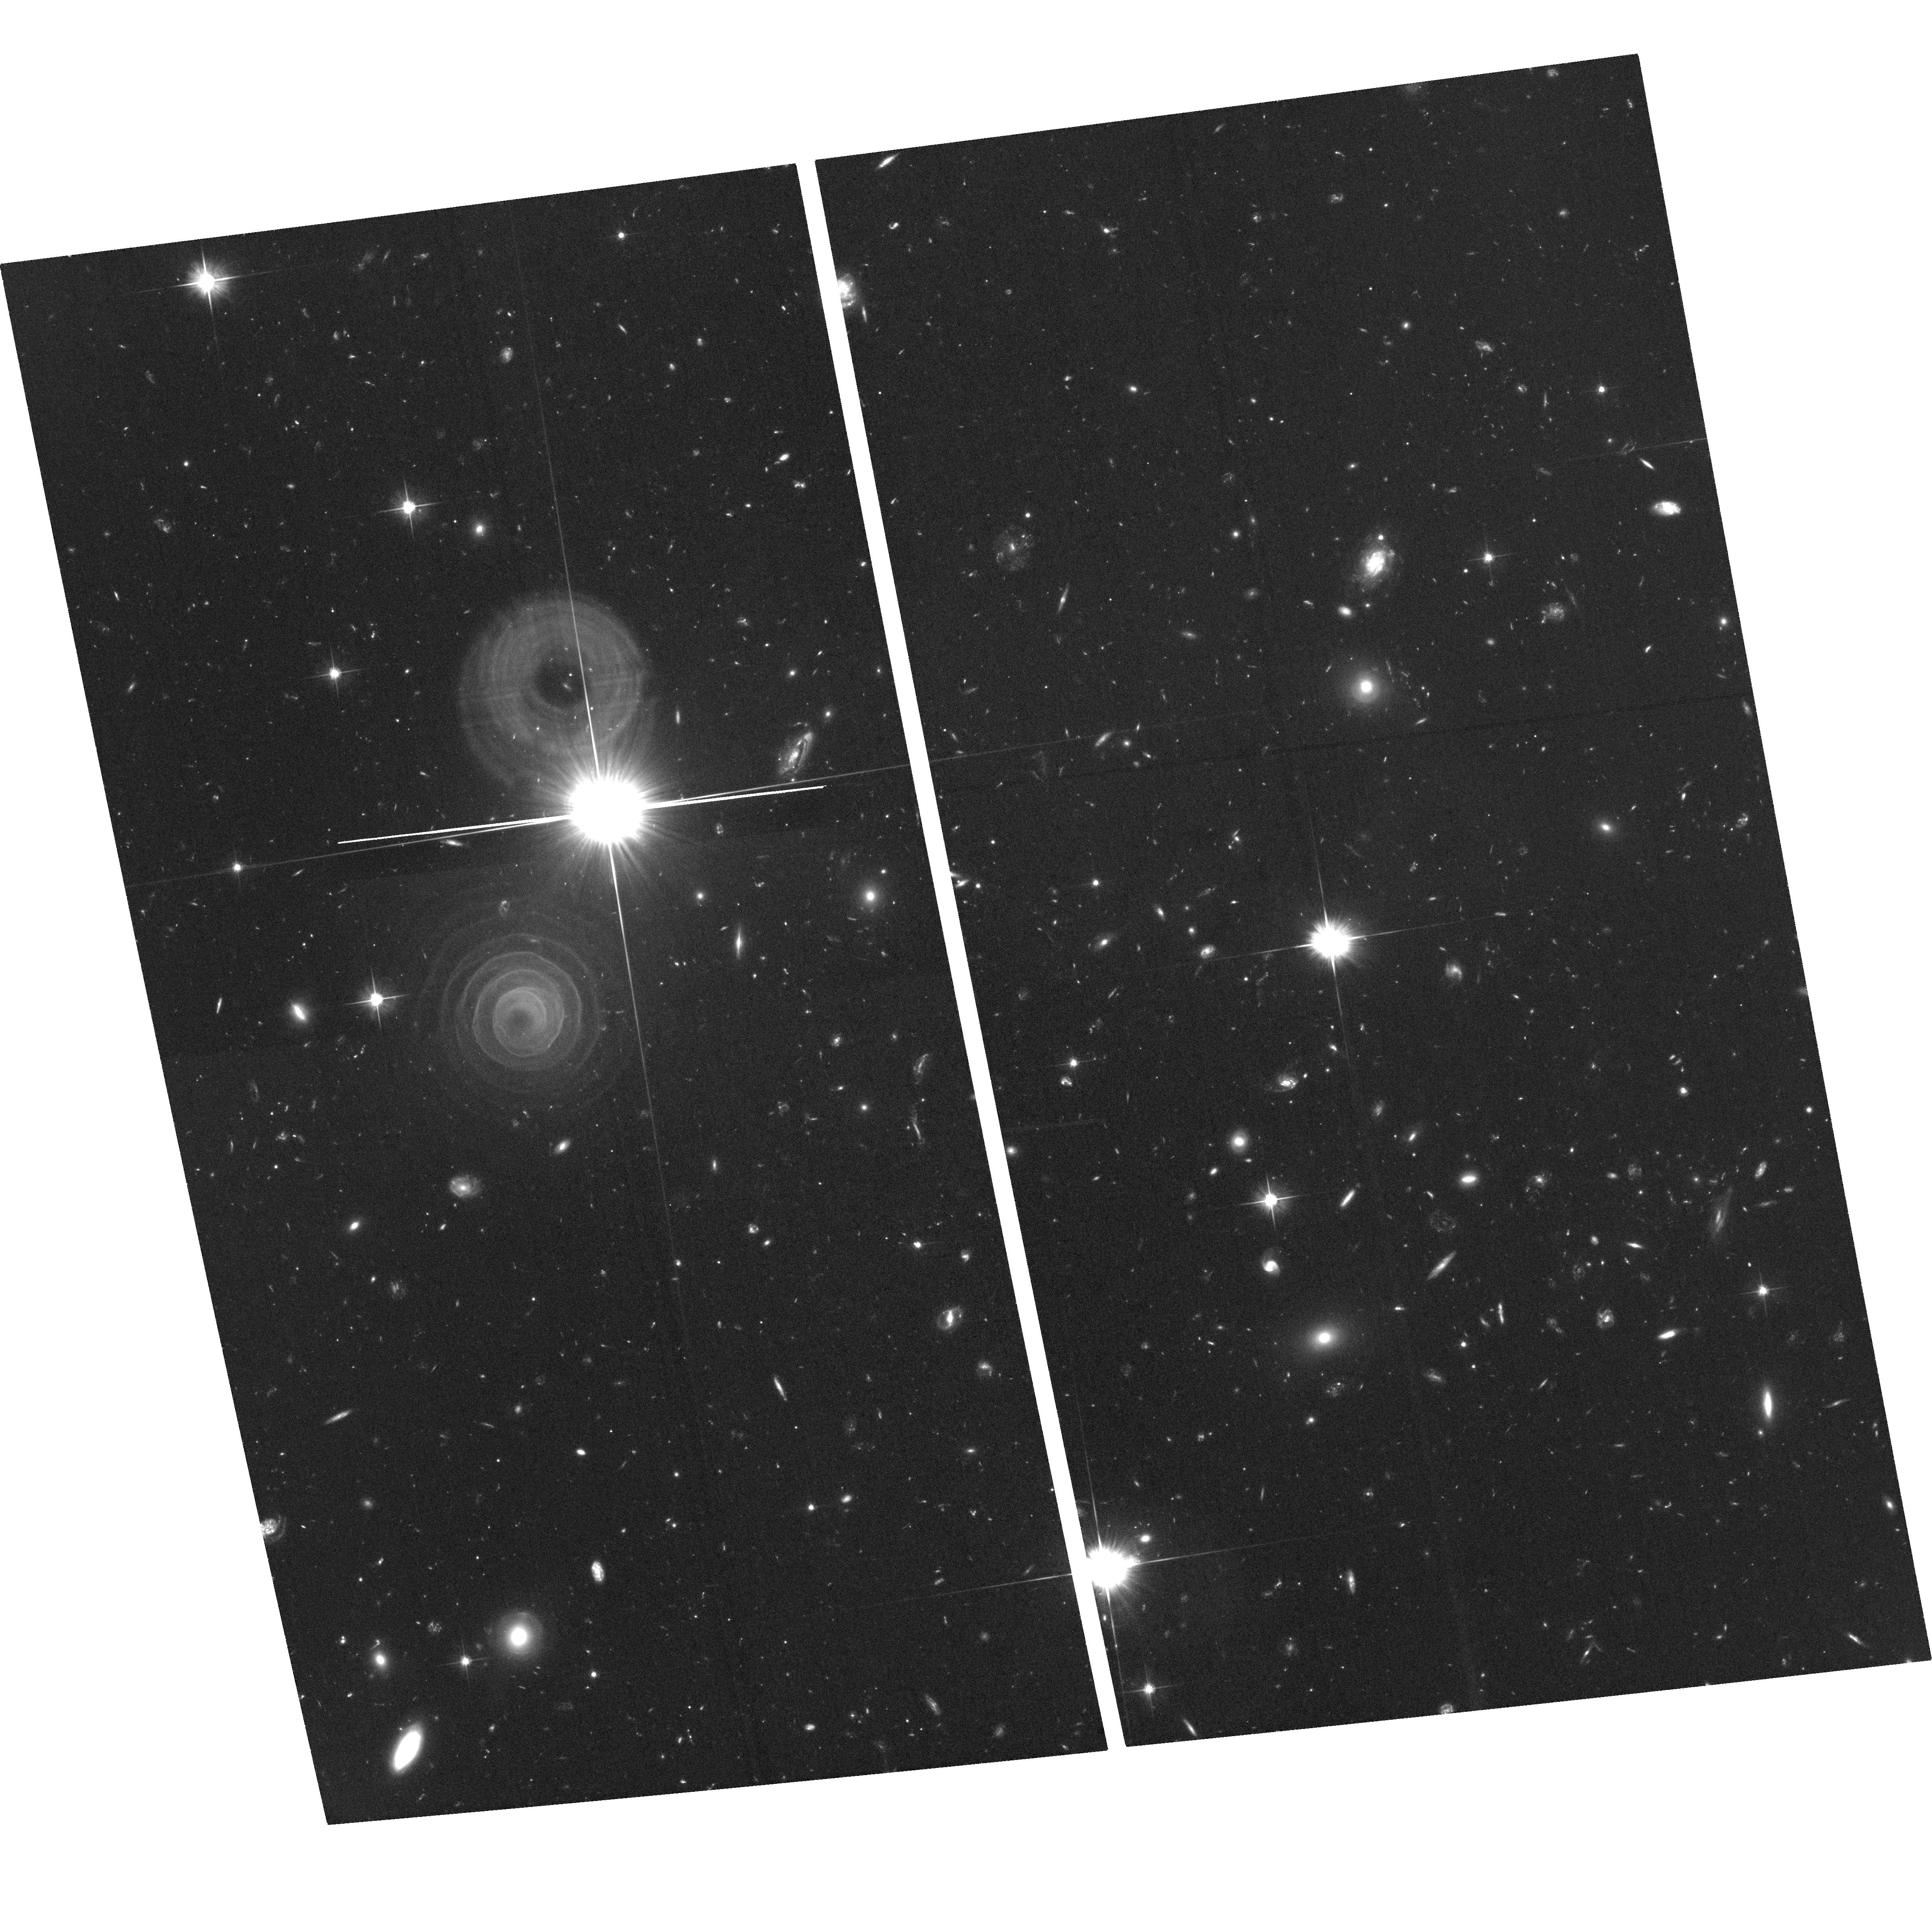
Target: AFGL-3068. Instrument: ACS/WFC. Filter: F606W. Exposure: 2.7 h. Observation ID: hst_11676_02_acs_wfc_f606w_jb5p02

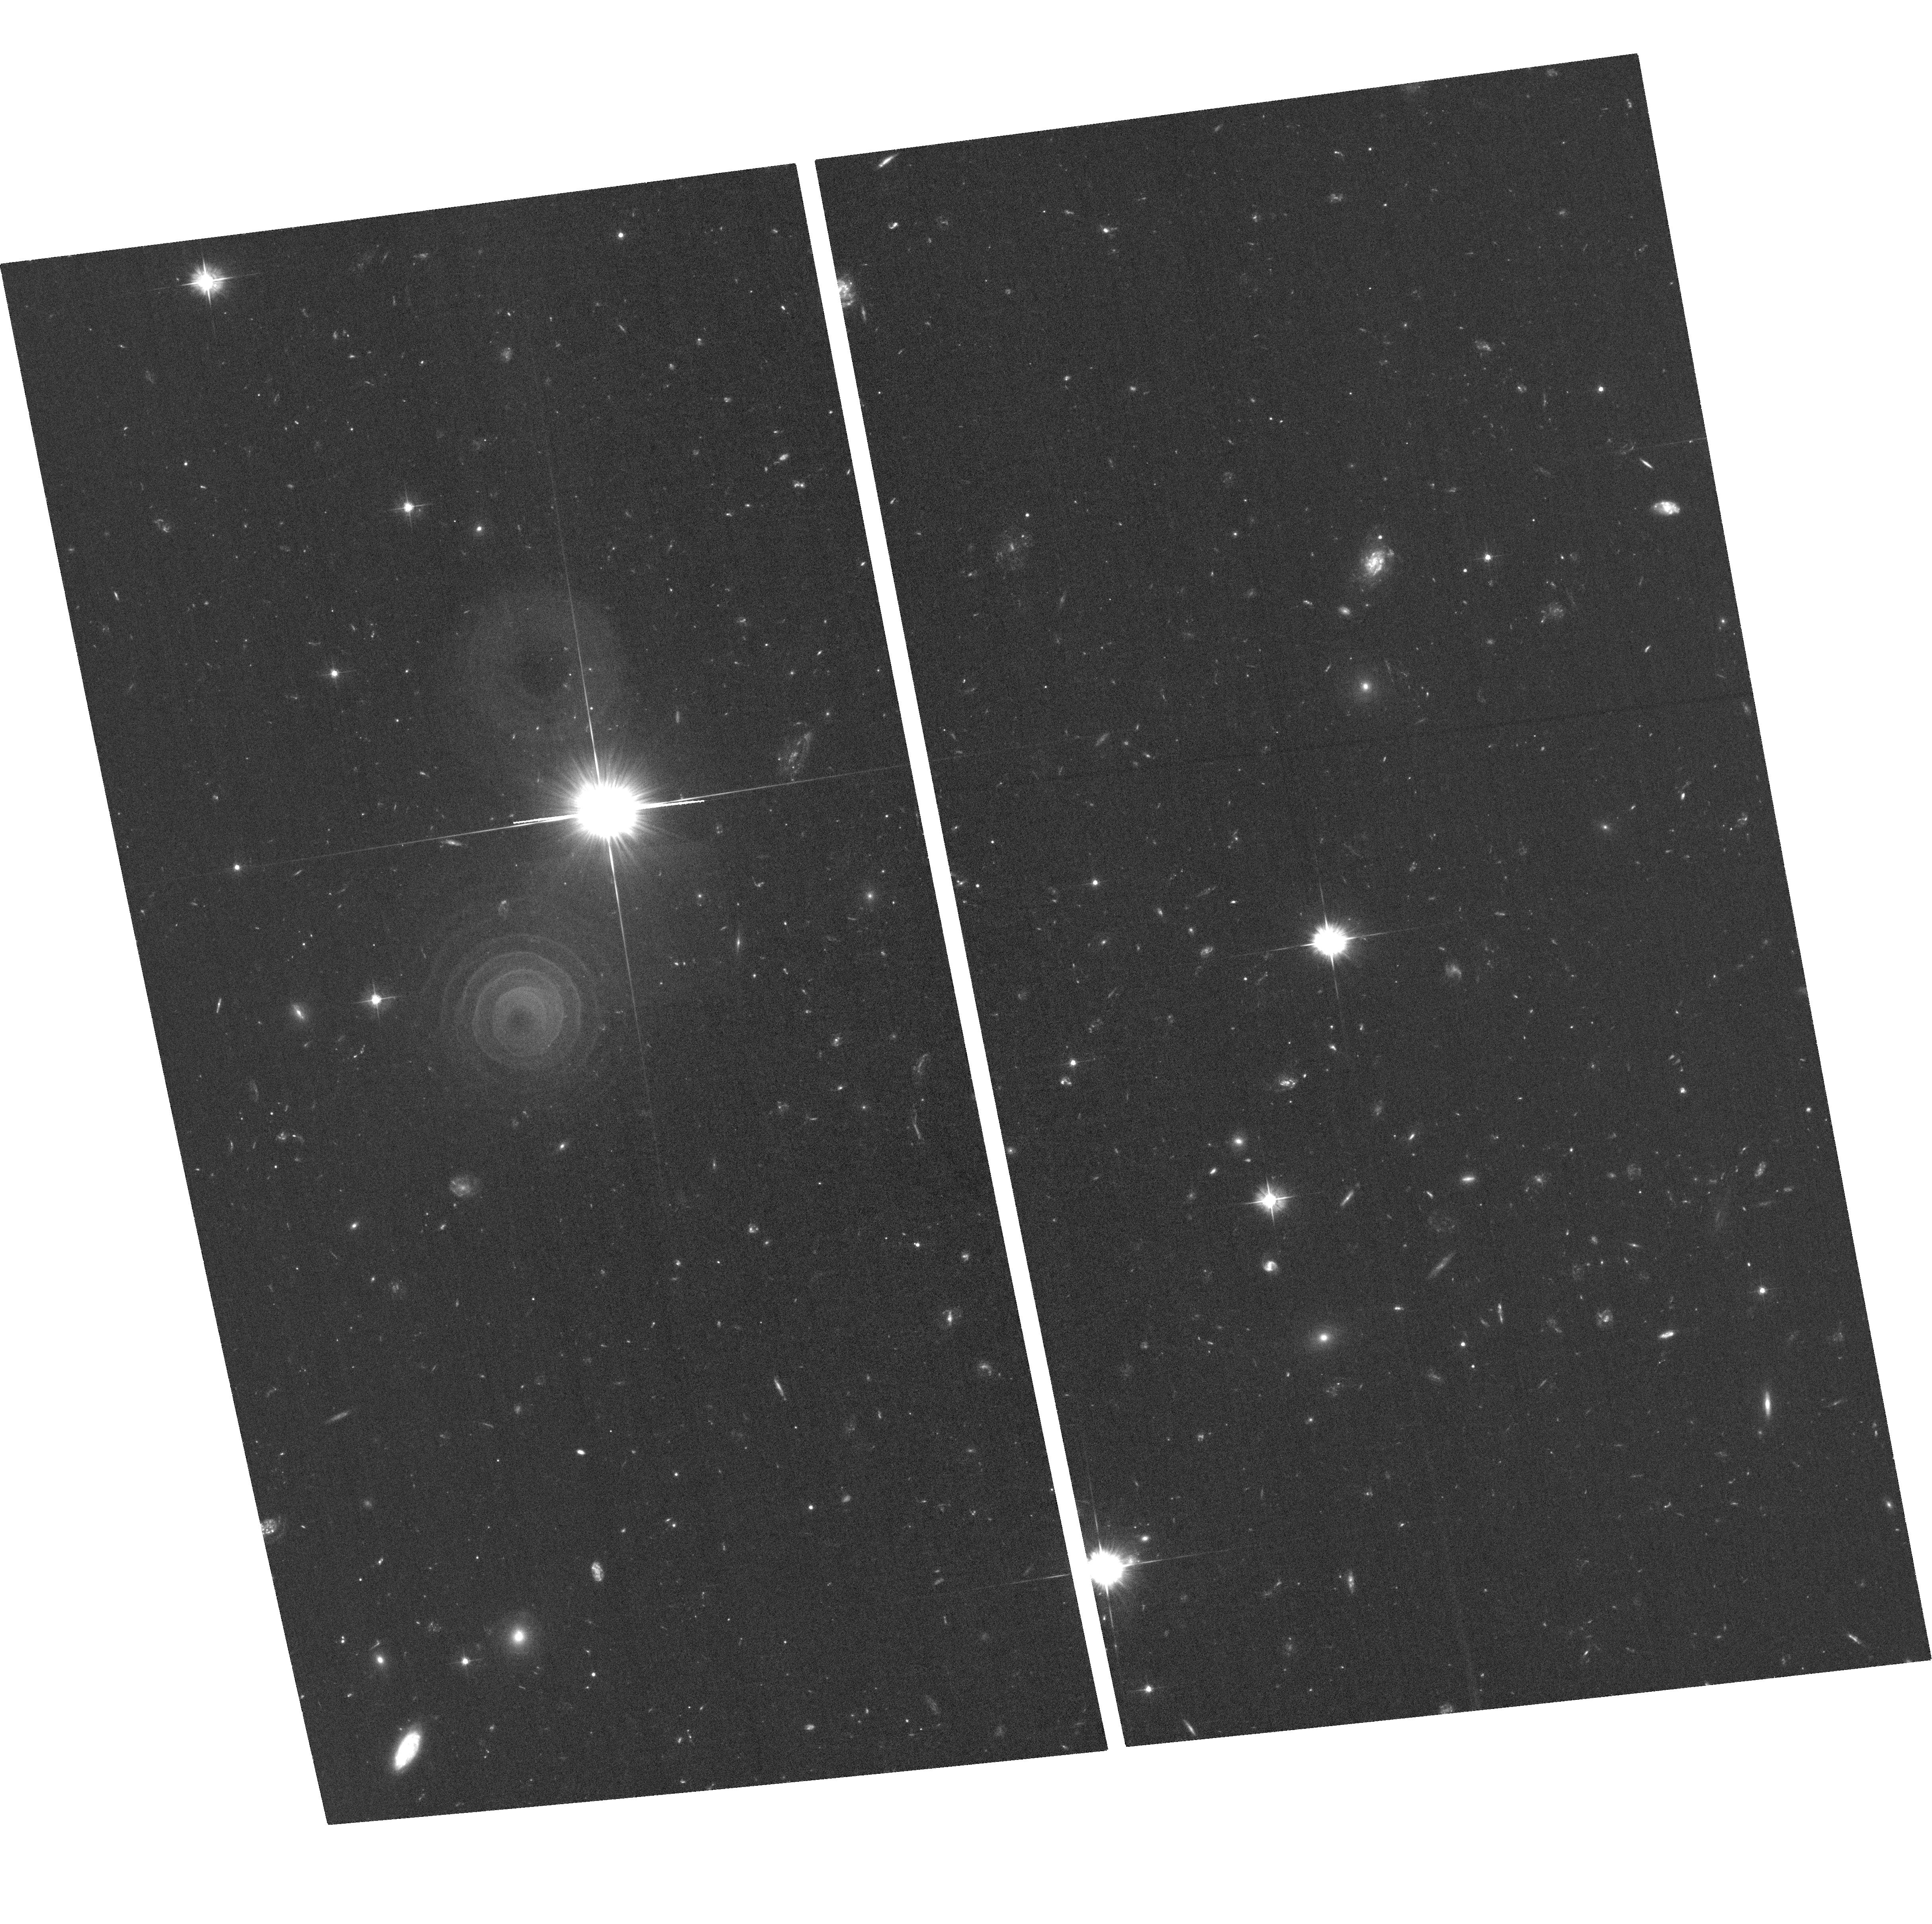
Target: AFGL-3068. Instrument: ACS/WFC. Filter: F475W. Exposure: 2 h. Observation ID: hst_11676_01_acs_wfc_f475w_jb5p01

A Deep ACS Study of the Spiral Outflow from the Extreme Carbon Star, CRL3068 (PI: Morris, Mark R.)

At optical wavelengths, the extreme carbon star, AFGL3068, exhibits a remarkable spiral morphology in its dense, outflowing, circumstellar envelope, showing at least 5 windings of its externally illuminated dust shell around the invisible central star. Near-IR imaging with the Keck Telescope shows that this is a binary system with ~100 AU separation, so the spiral structure seen in the circumstellar outflow is apparently caused by the binary interaction. We propose to obtain relatively deep images of this spiral dust structure with the F475W and F606W filters in order to: 1) image more distant windings of the spiral structure, if they are present, and thereby explore the history of the mass loss rate, and 2) refine the details of the spiral density distribution of dust, for comparison with our existing dynamical & radiative transfer models of gas flow within a binary system containing a star undergoing spherical mass loss. With the proposed imaging in two filters, we will also have the color information for comparison with our models of the external illumination of the dusty envelope by Galactic starlight. Comparable dust "arcs" have been observed in a variety of other post-AGB stars, planetary and preplanetary nebulae, but none is as highly organized, as continuous, nor as clearly defined as the dust structure in AFGL3068. By understanding this favorable case, we hope to gain insights into this whole class of objects.